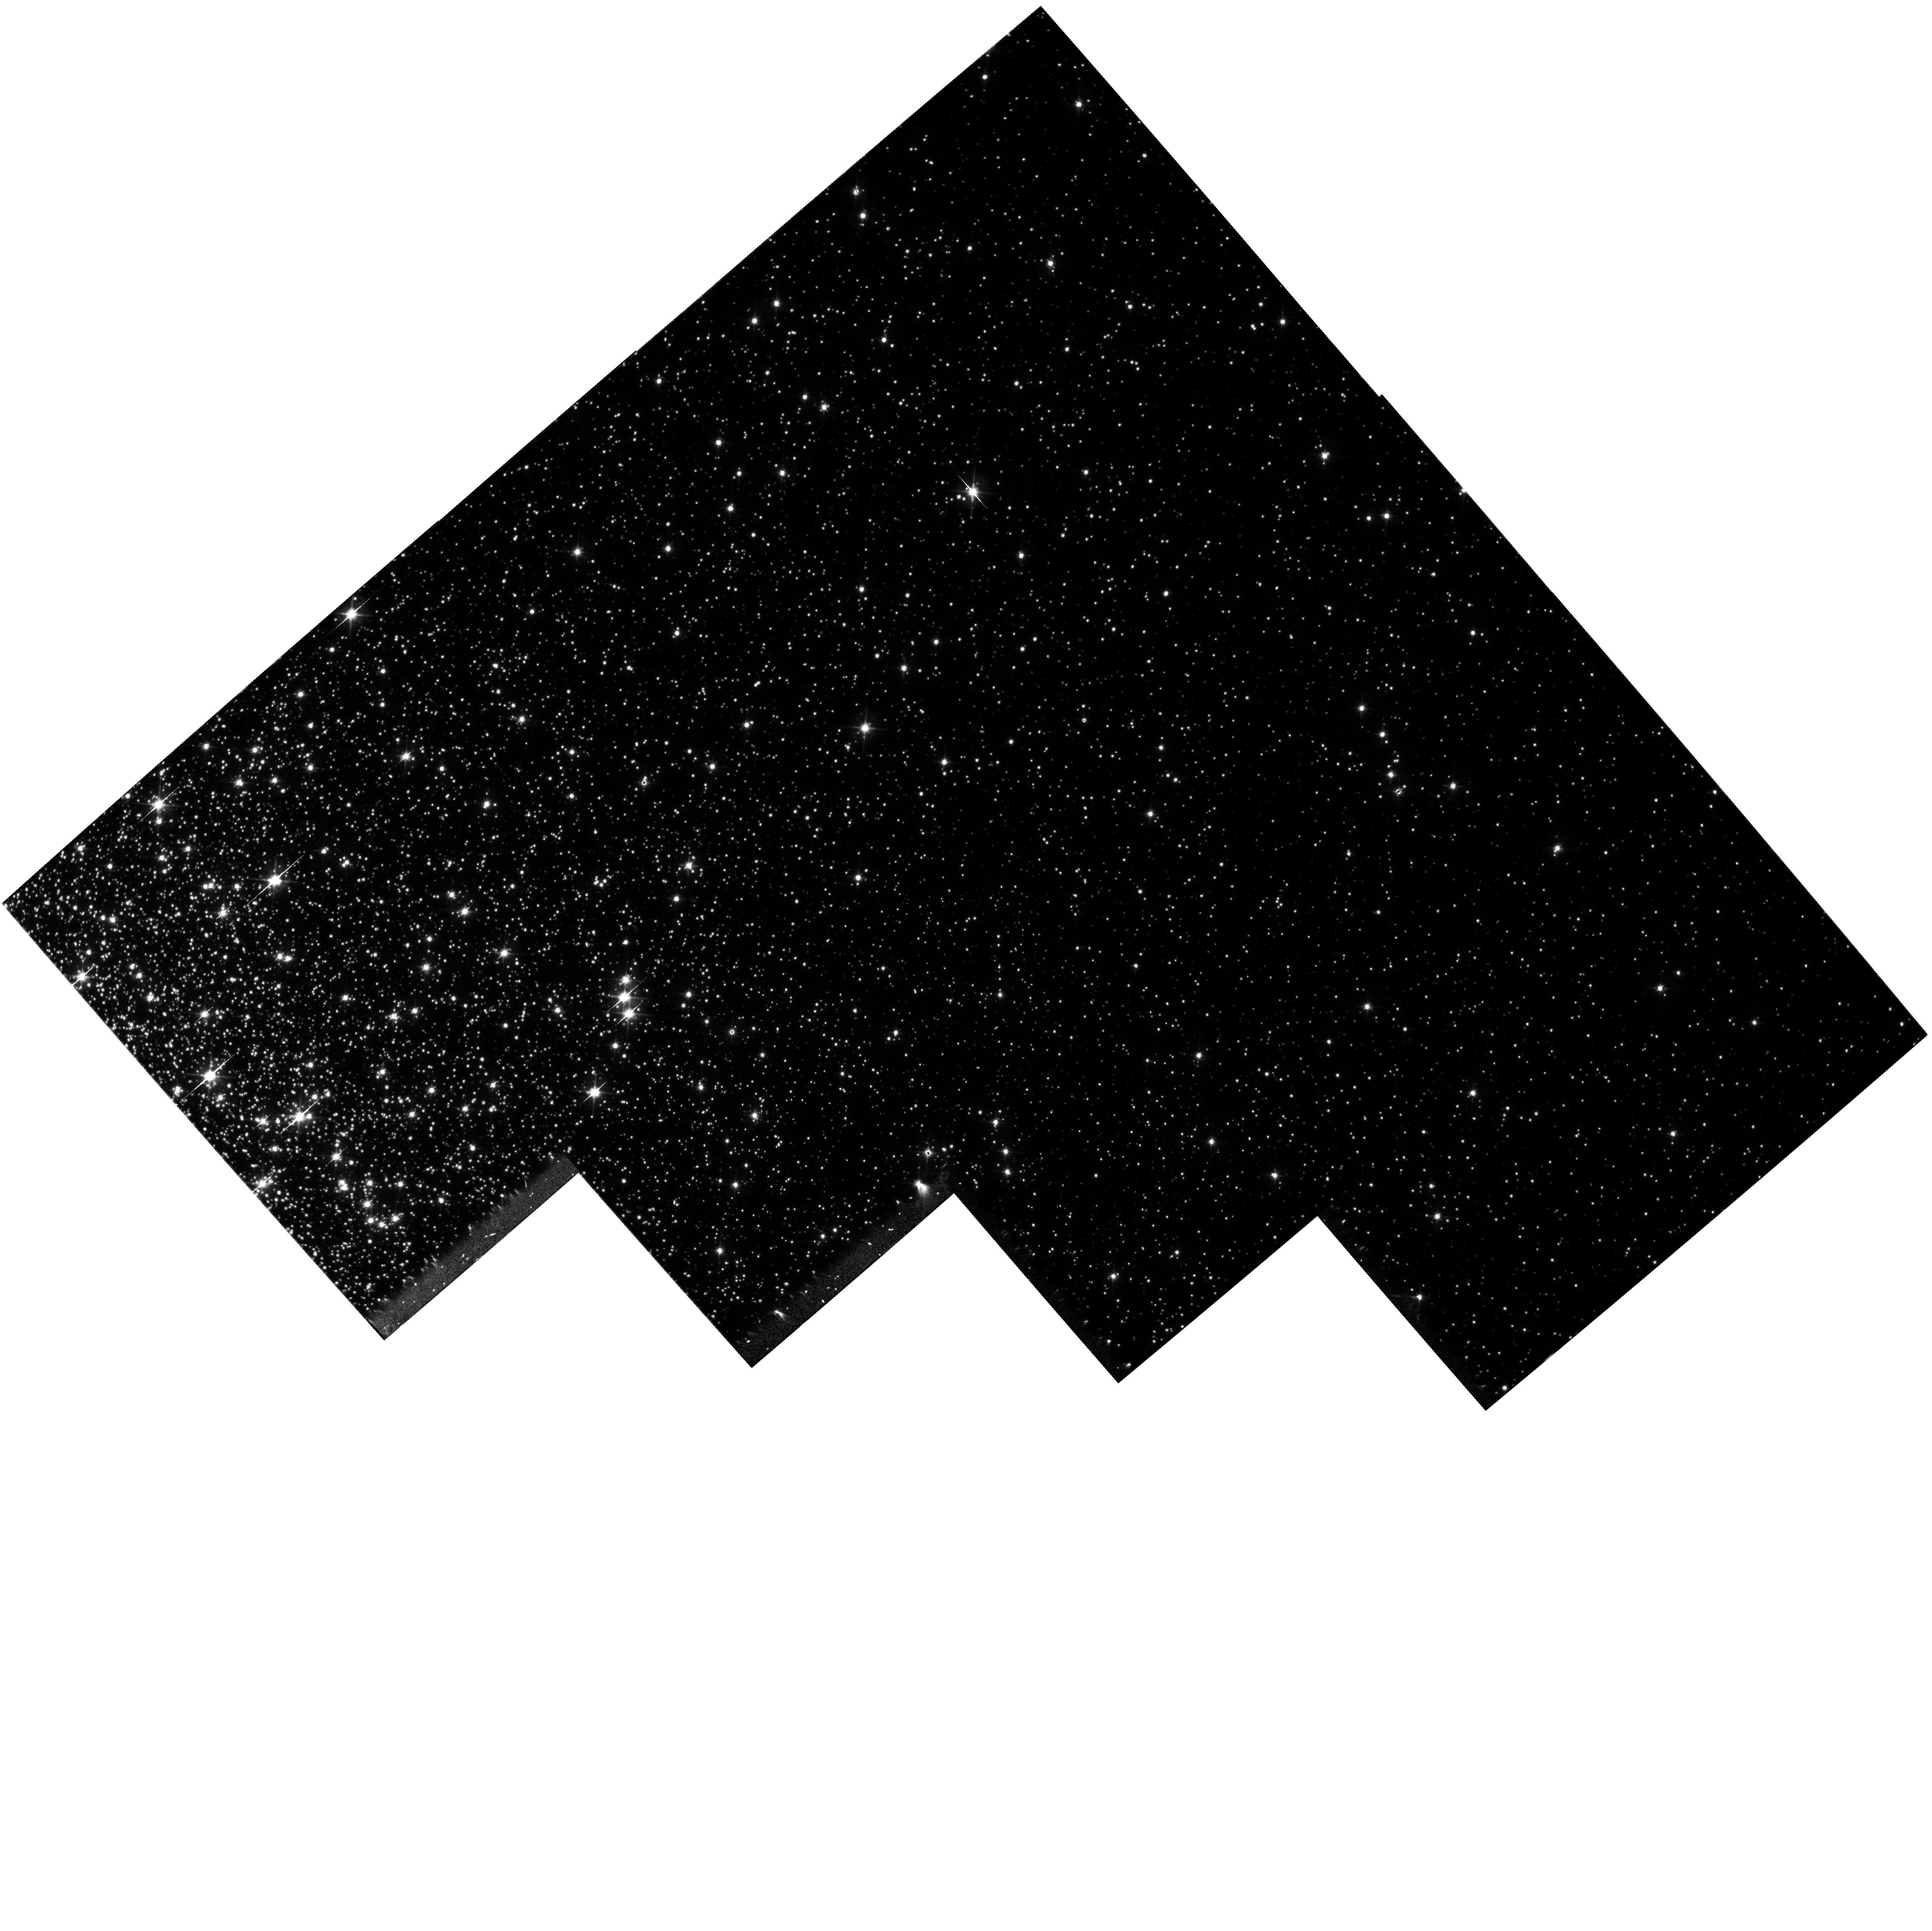
Target: NGC104-R1
Instrument: WFPC2/PC
Filter: F555W
Exposure: 39 min
Observation ID: hst_7469_07_wfpc2_pc_f555w_u5b807

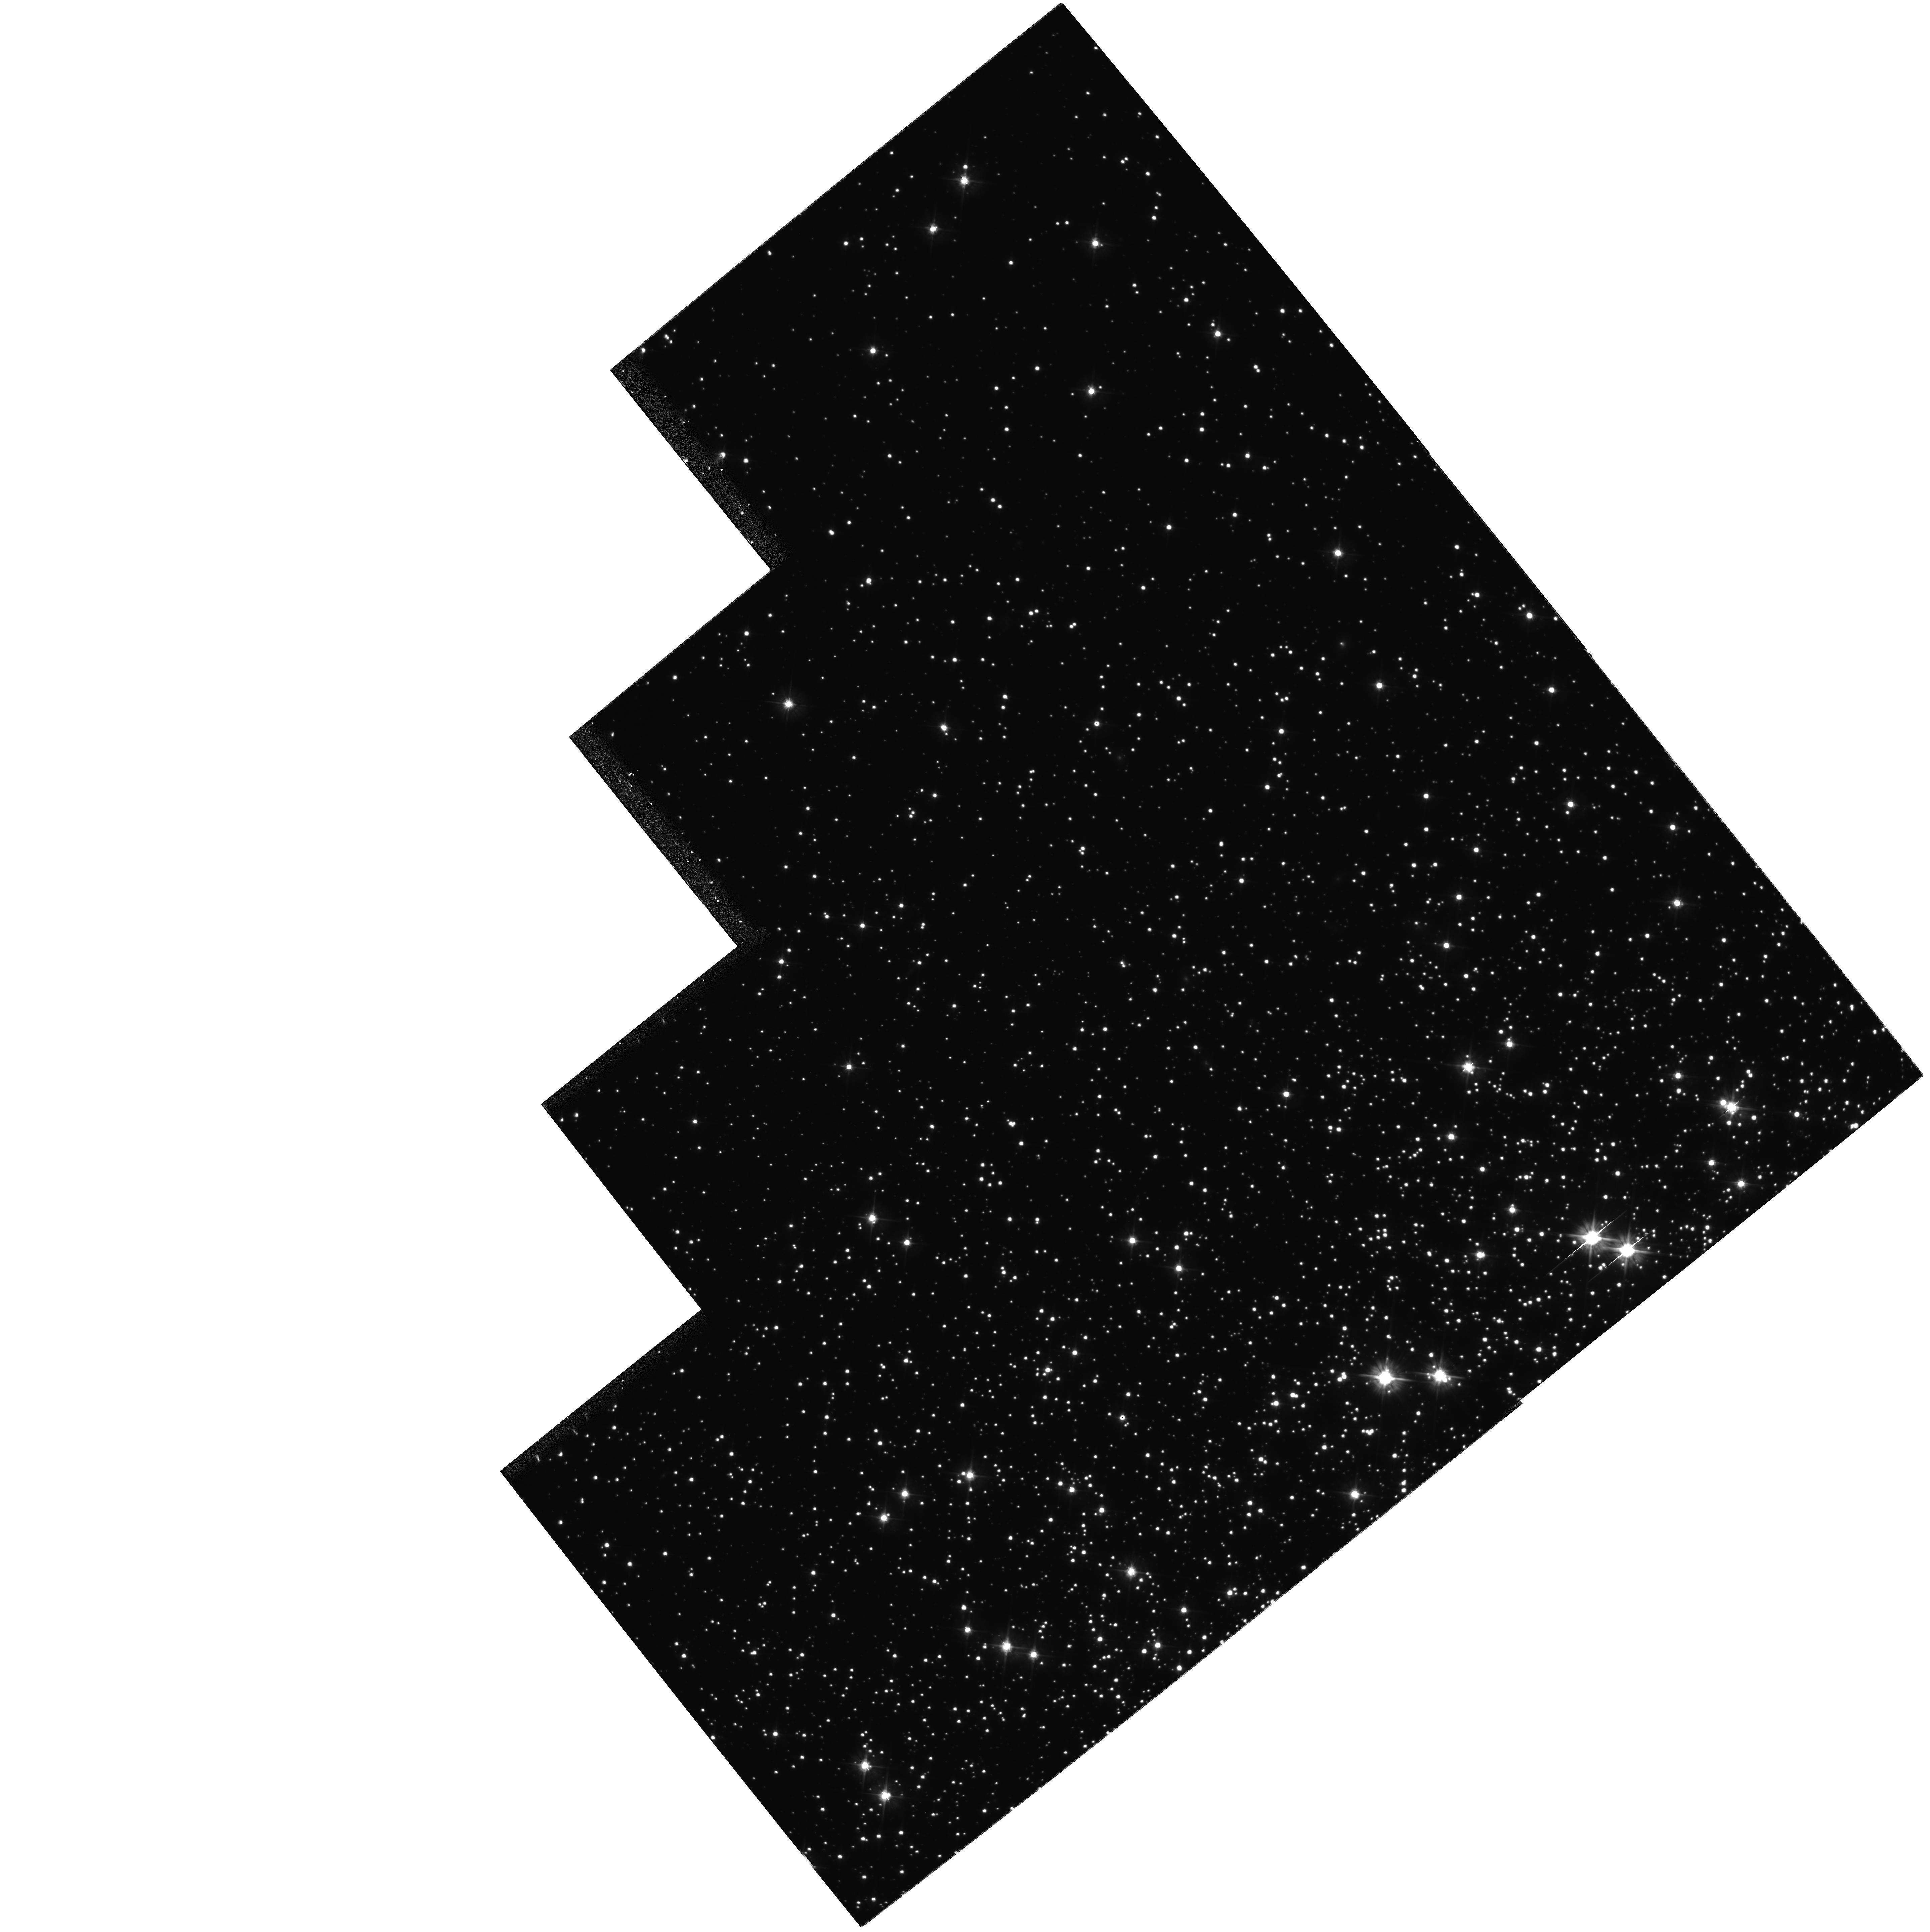
Target: NGC6752-R1
Instrument: WFPC2/PC
Filter: F555W
Exposure: 39 min
Observation ID: hst_7469_04_wfpc2_pc_f555w_u5b804

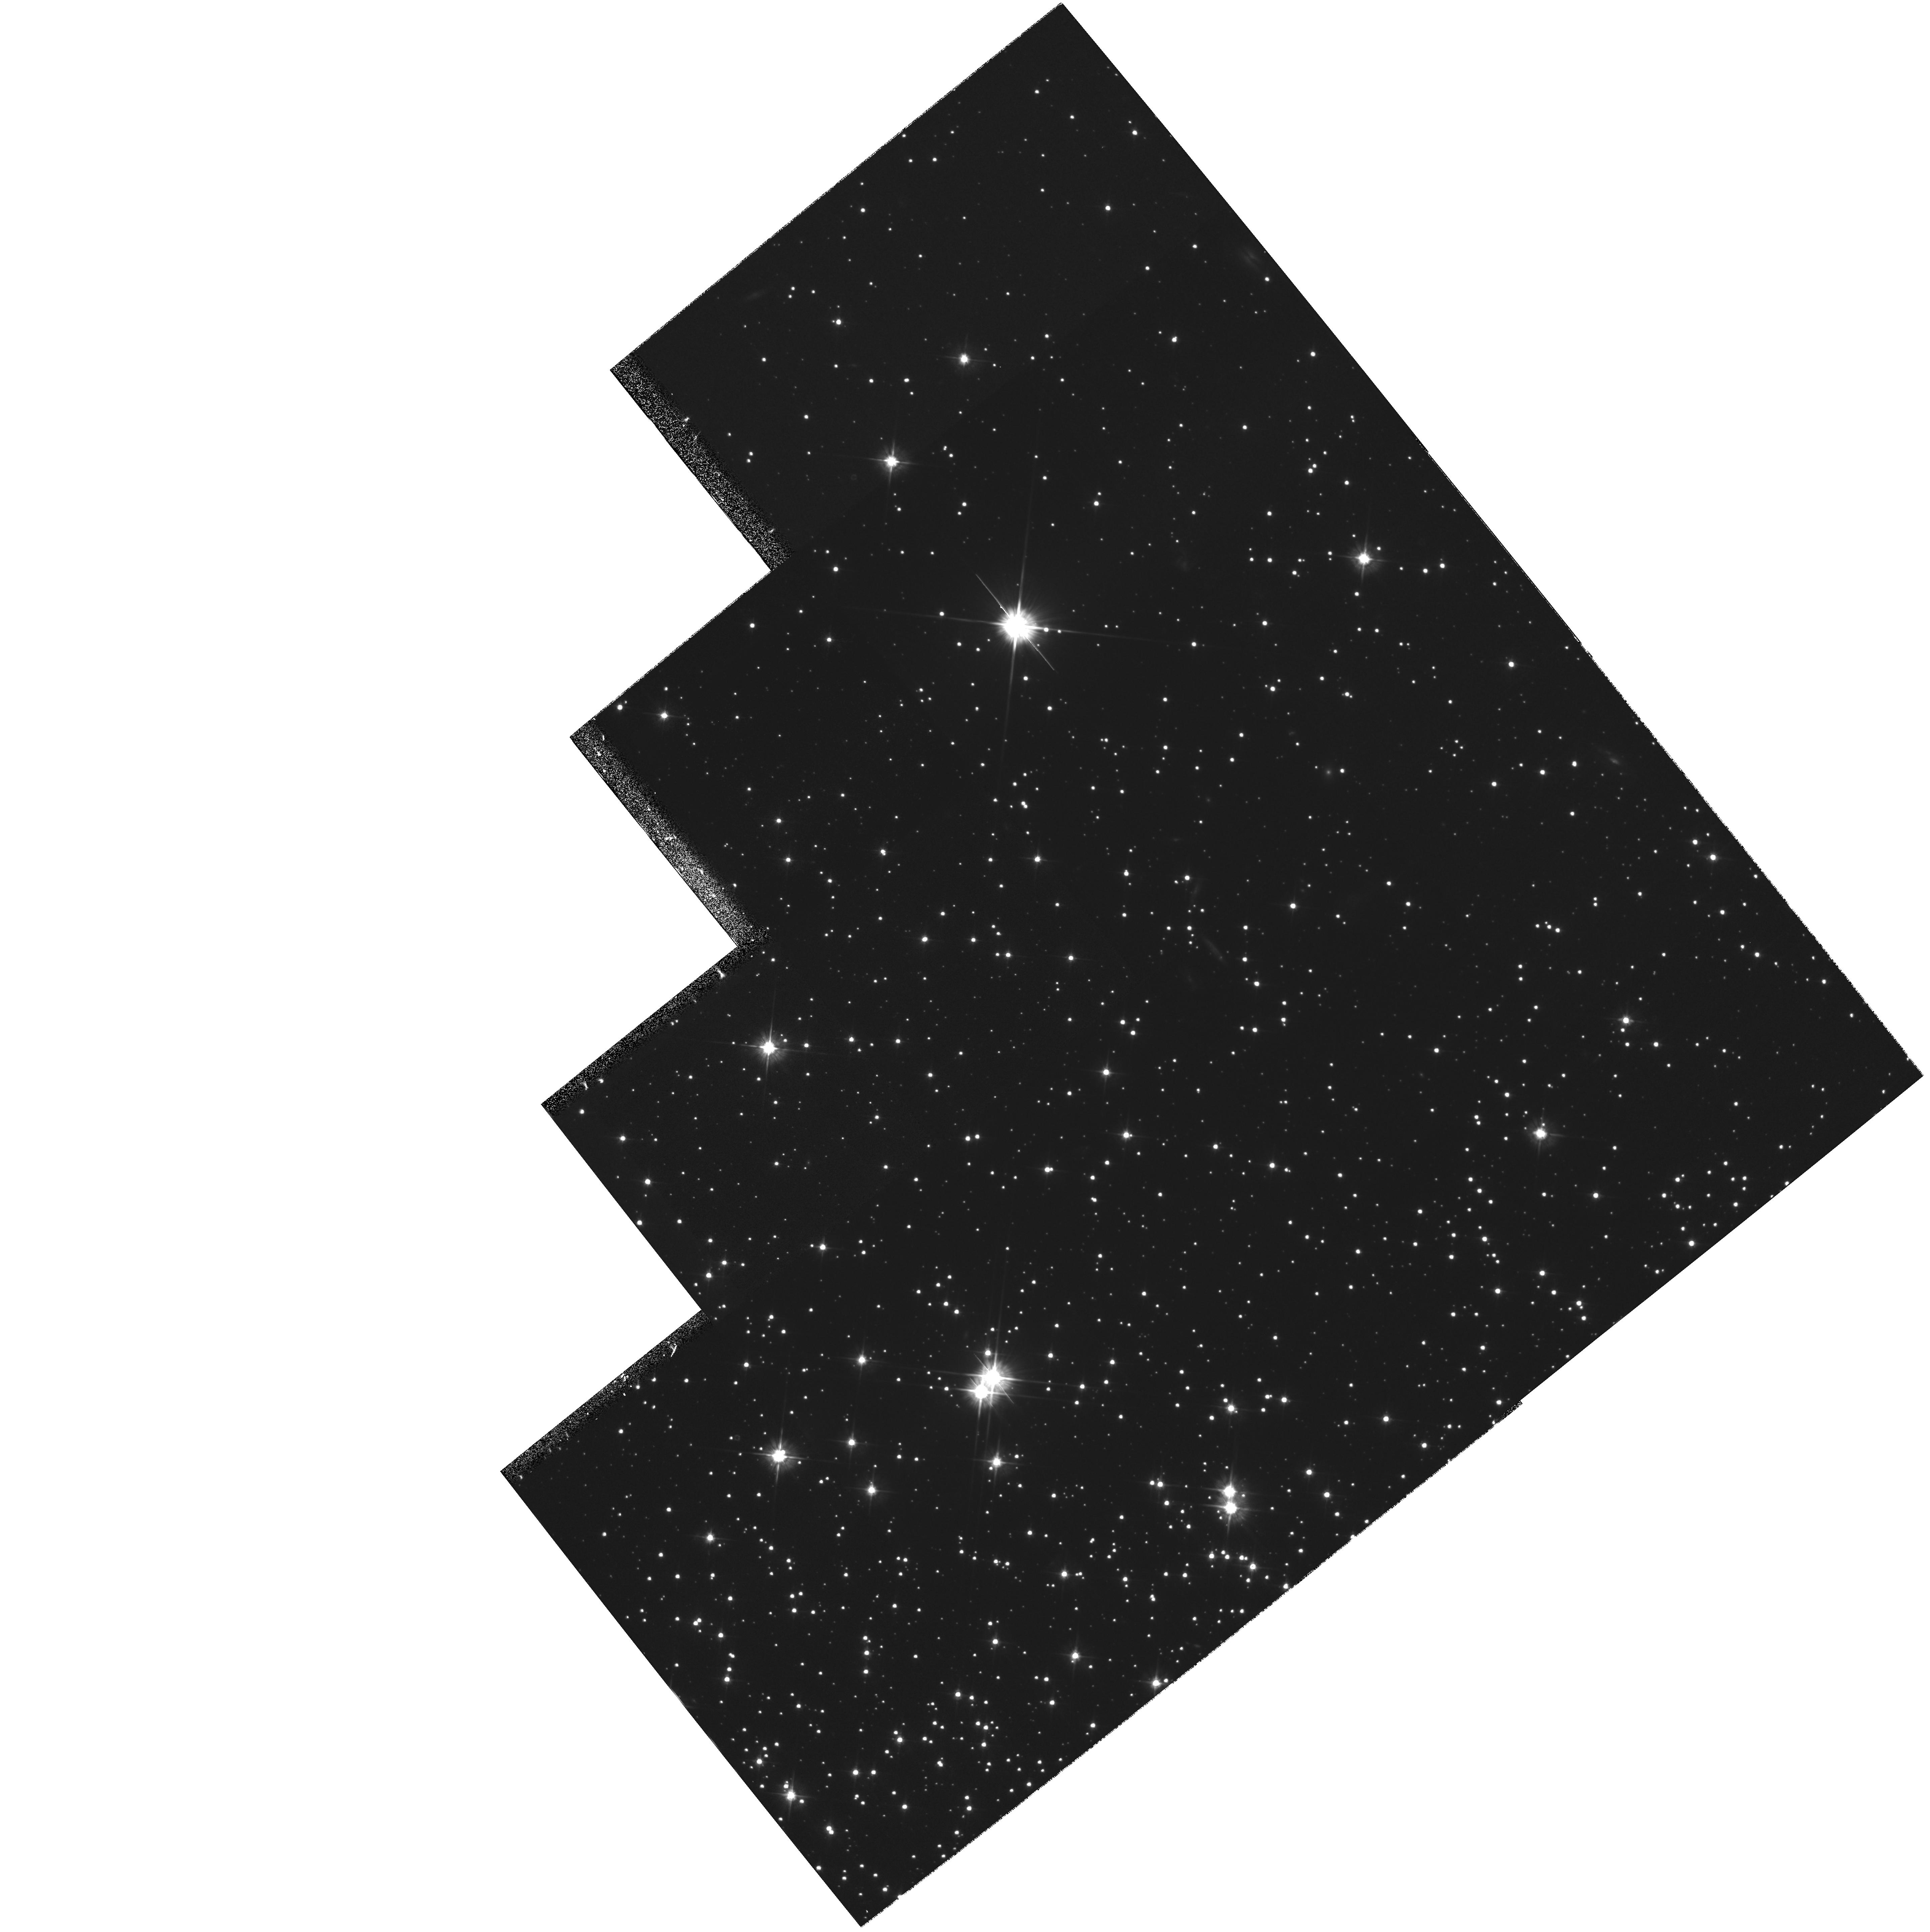
Target: NGC6752-R2
Instrument: WFPC2/PC
Filter: F555W
Exposure: 39 min
Observation ID: hst_7469_05_wfpc2_pc_f555w_u5b805

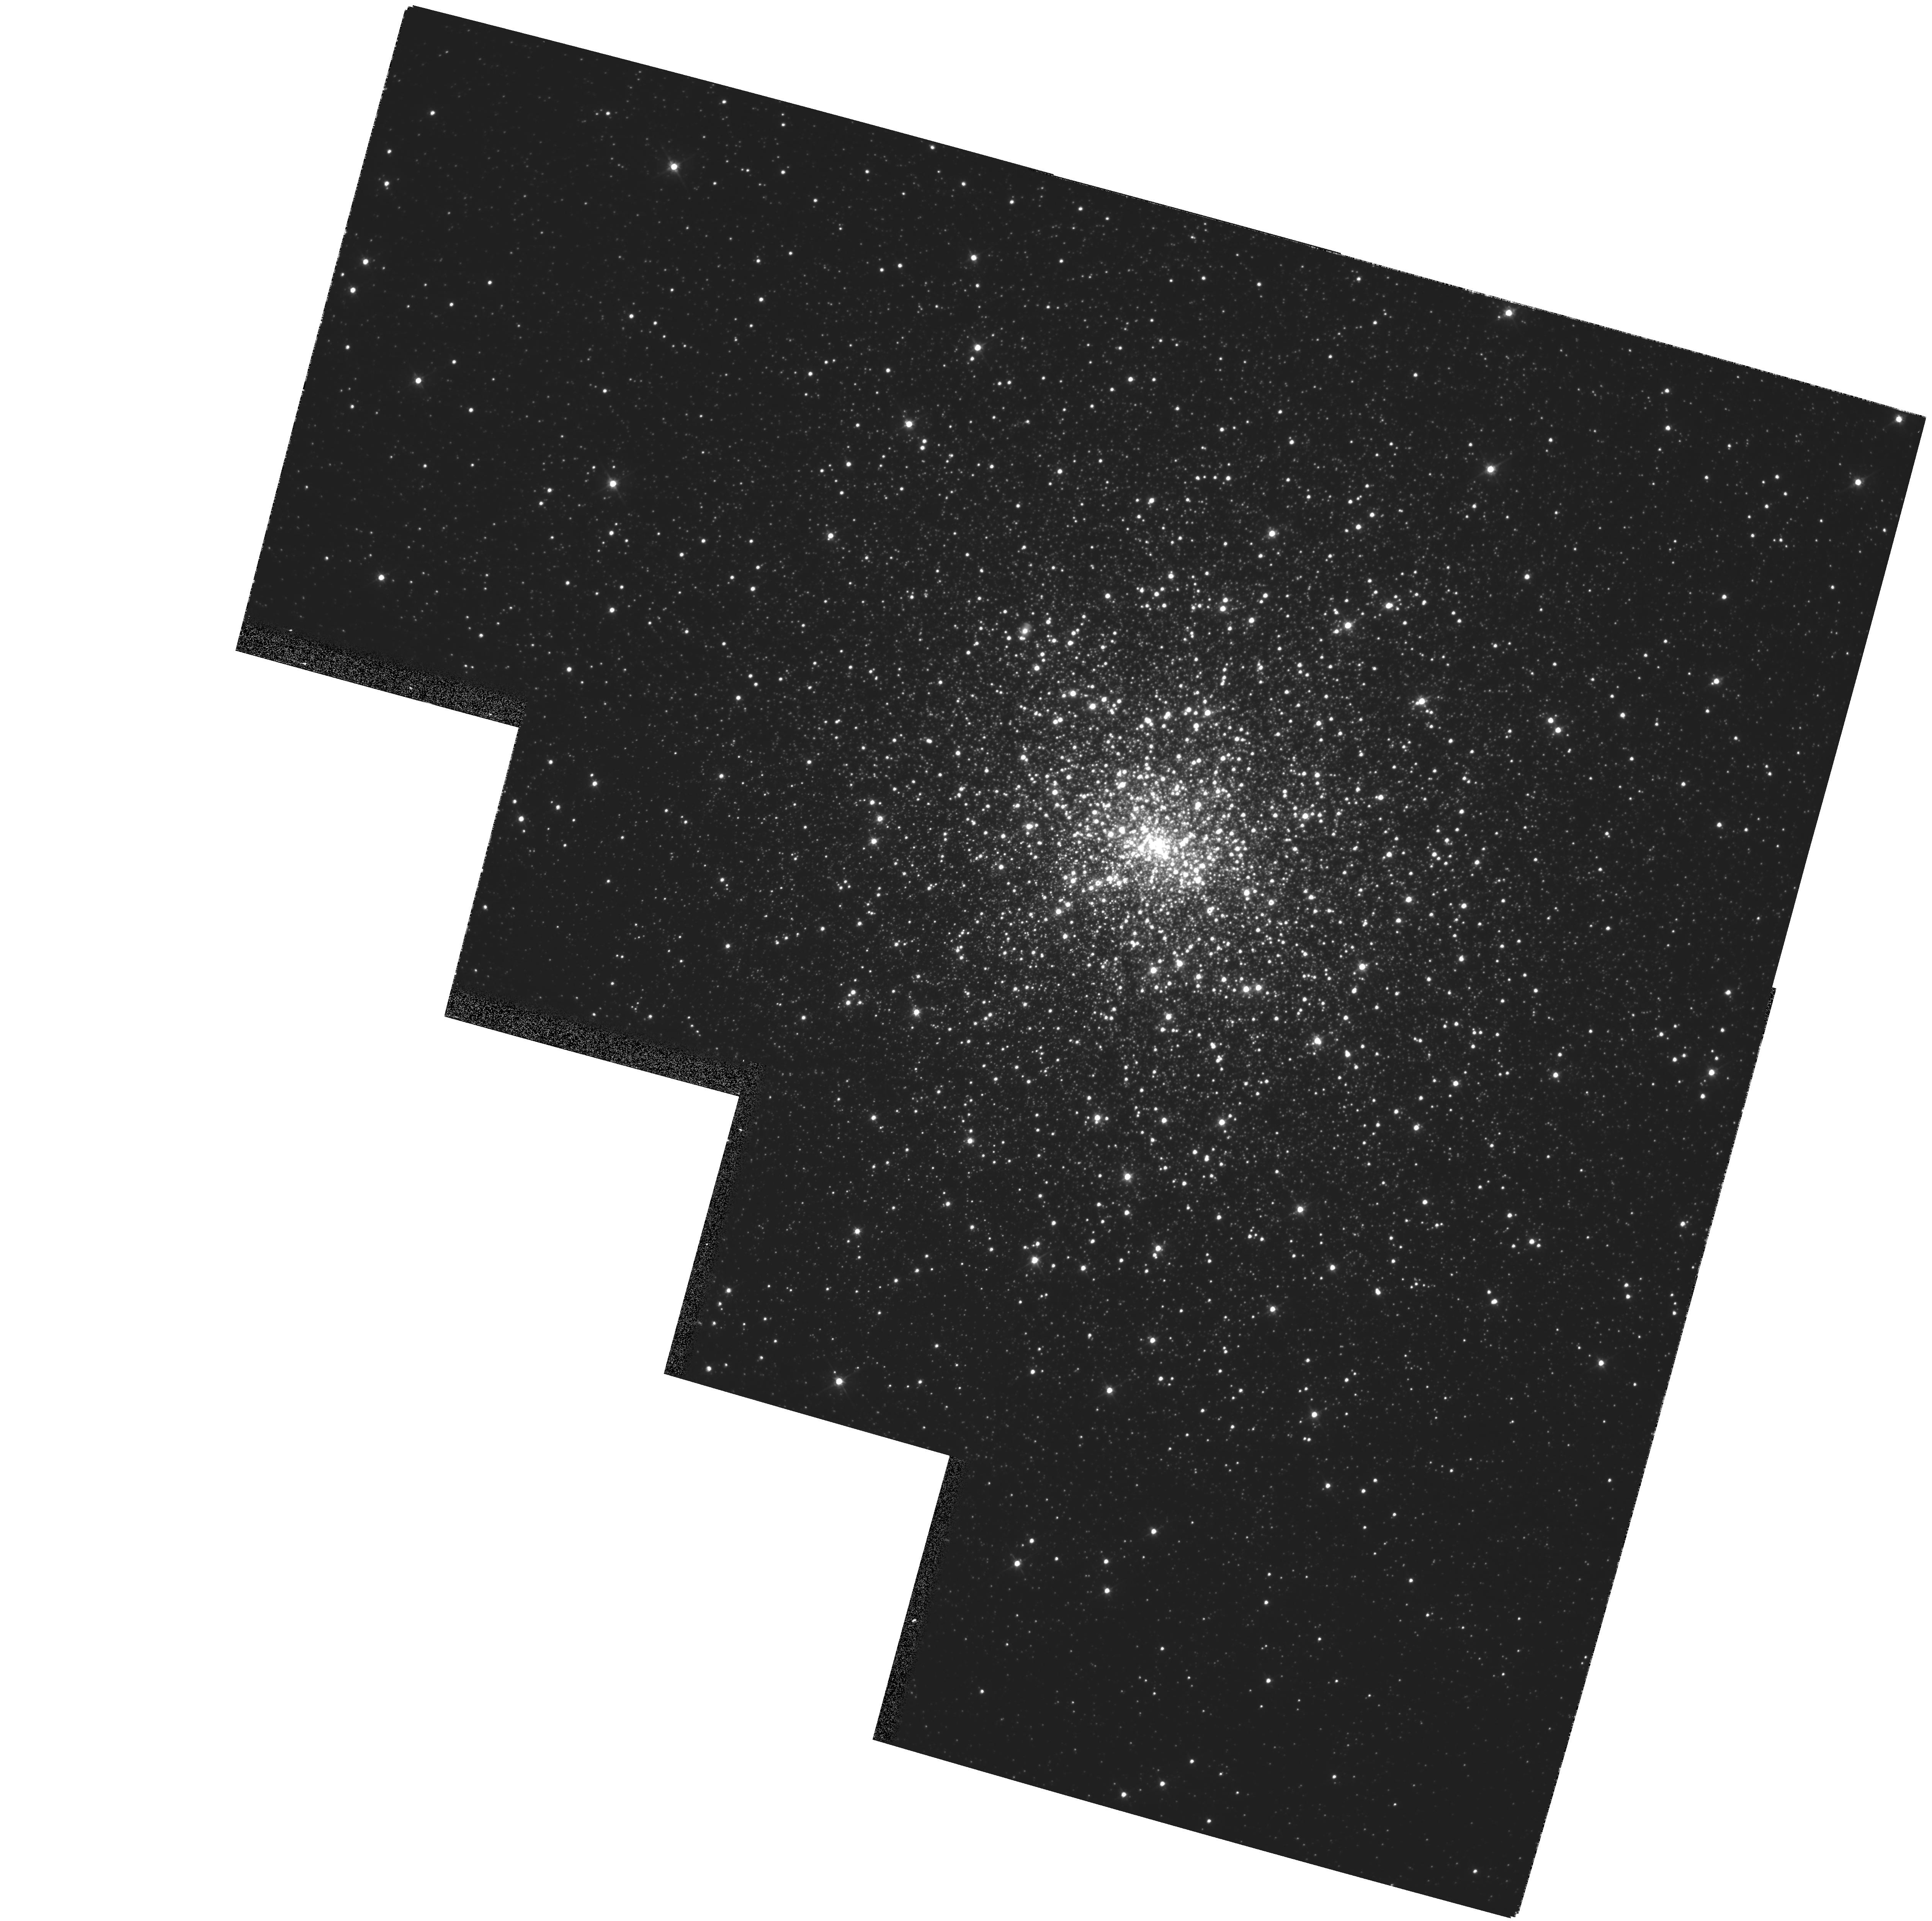
Target: NGC7078
Instrument: WFPC2/PC
Filter: F555W
Exposure: 5 min
Observation ID: hst_7469_01_wfpc2_pc_f555w_u5b801

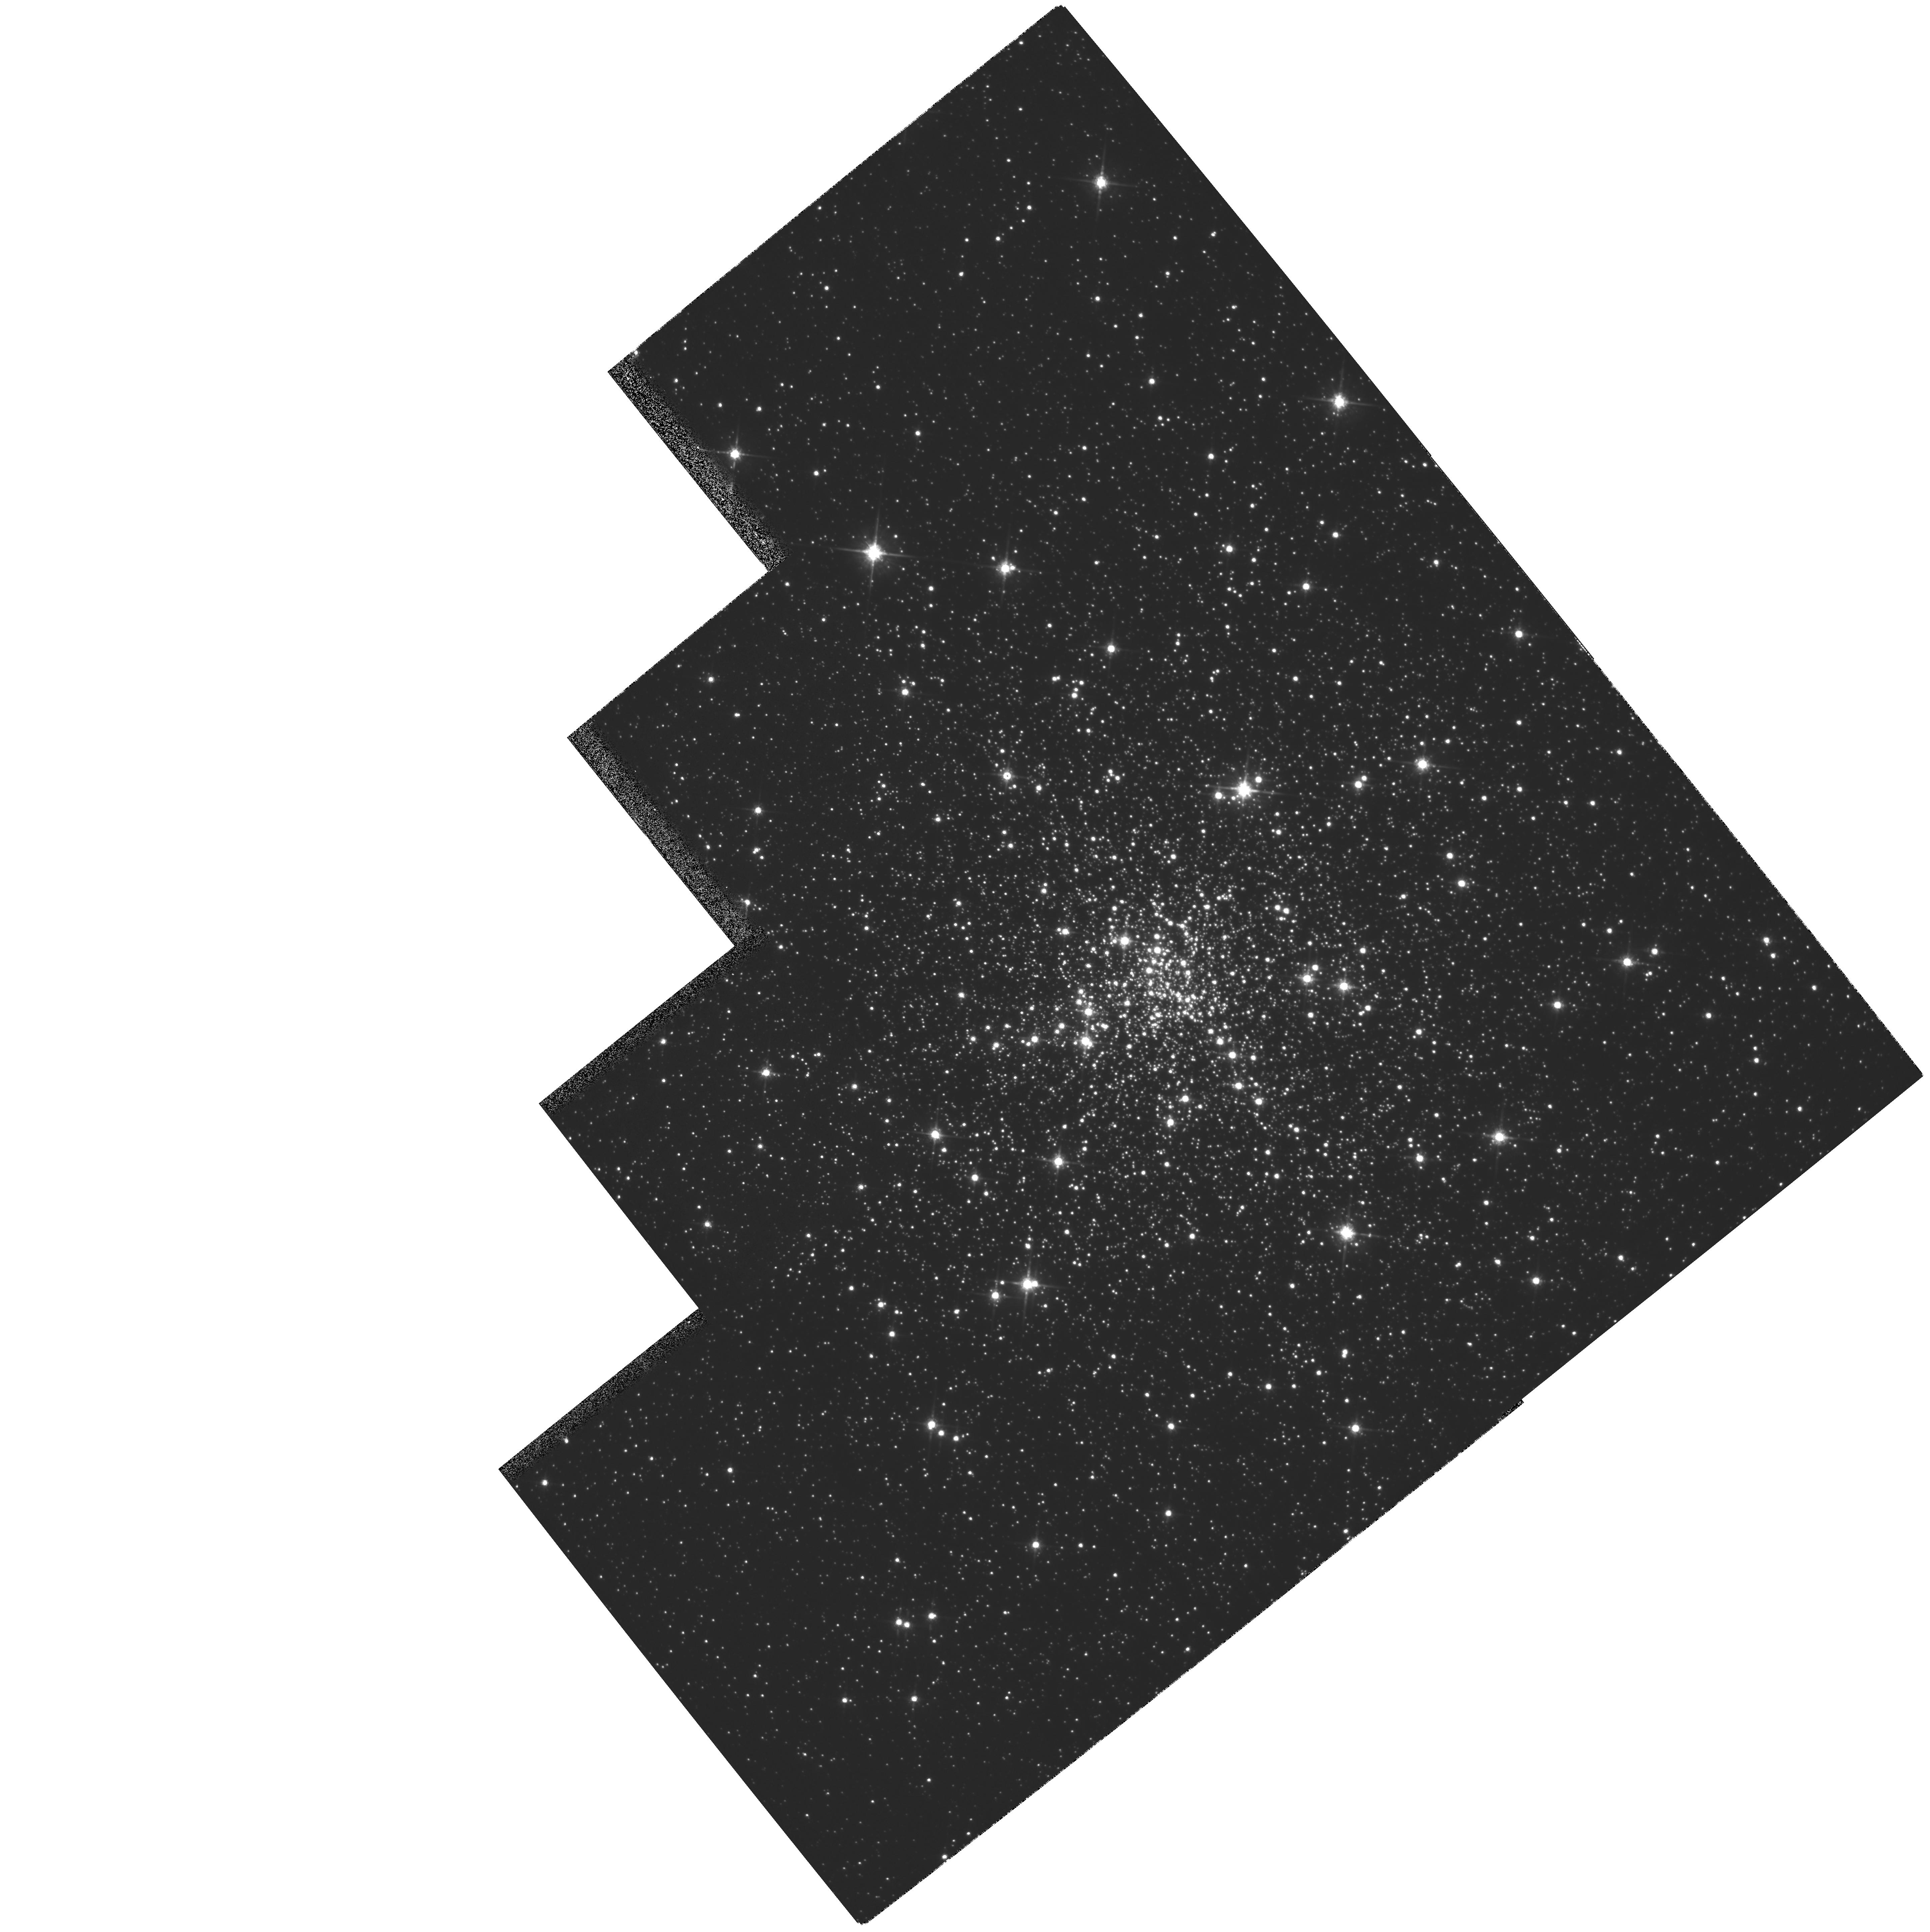
Target: NGC6752
Instrument: WFPC2/PC
Filter: F785LP
Exposure: 5 min
Observation ID: hst_7469_03_wfpc2_pc_f785lp_u5b803

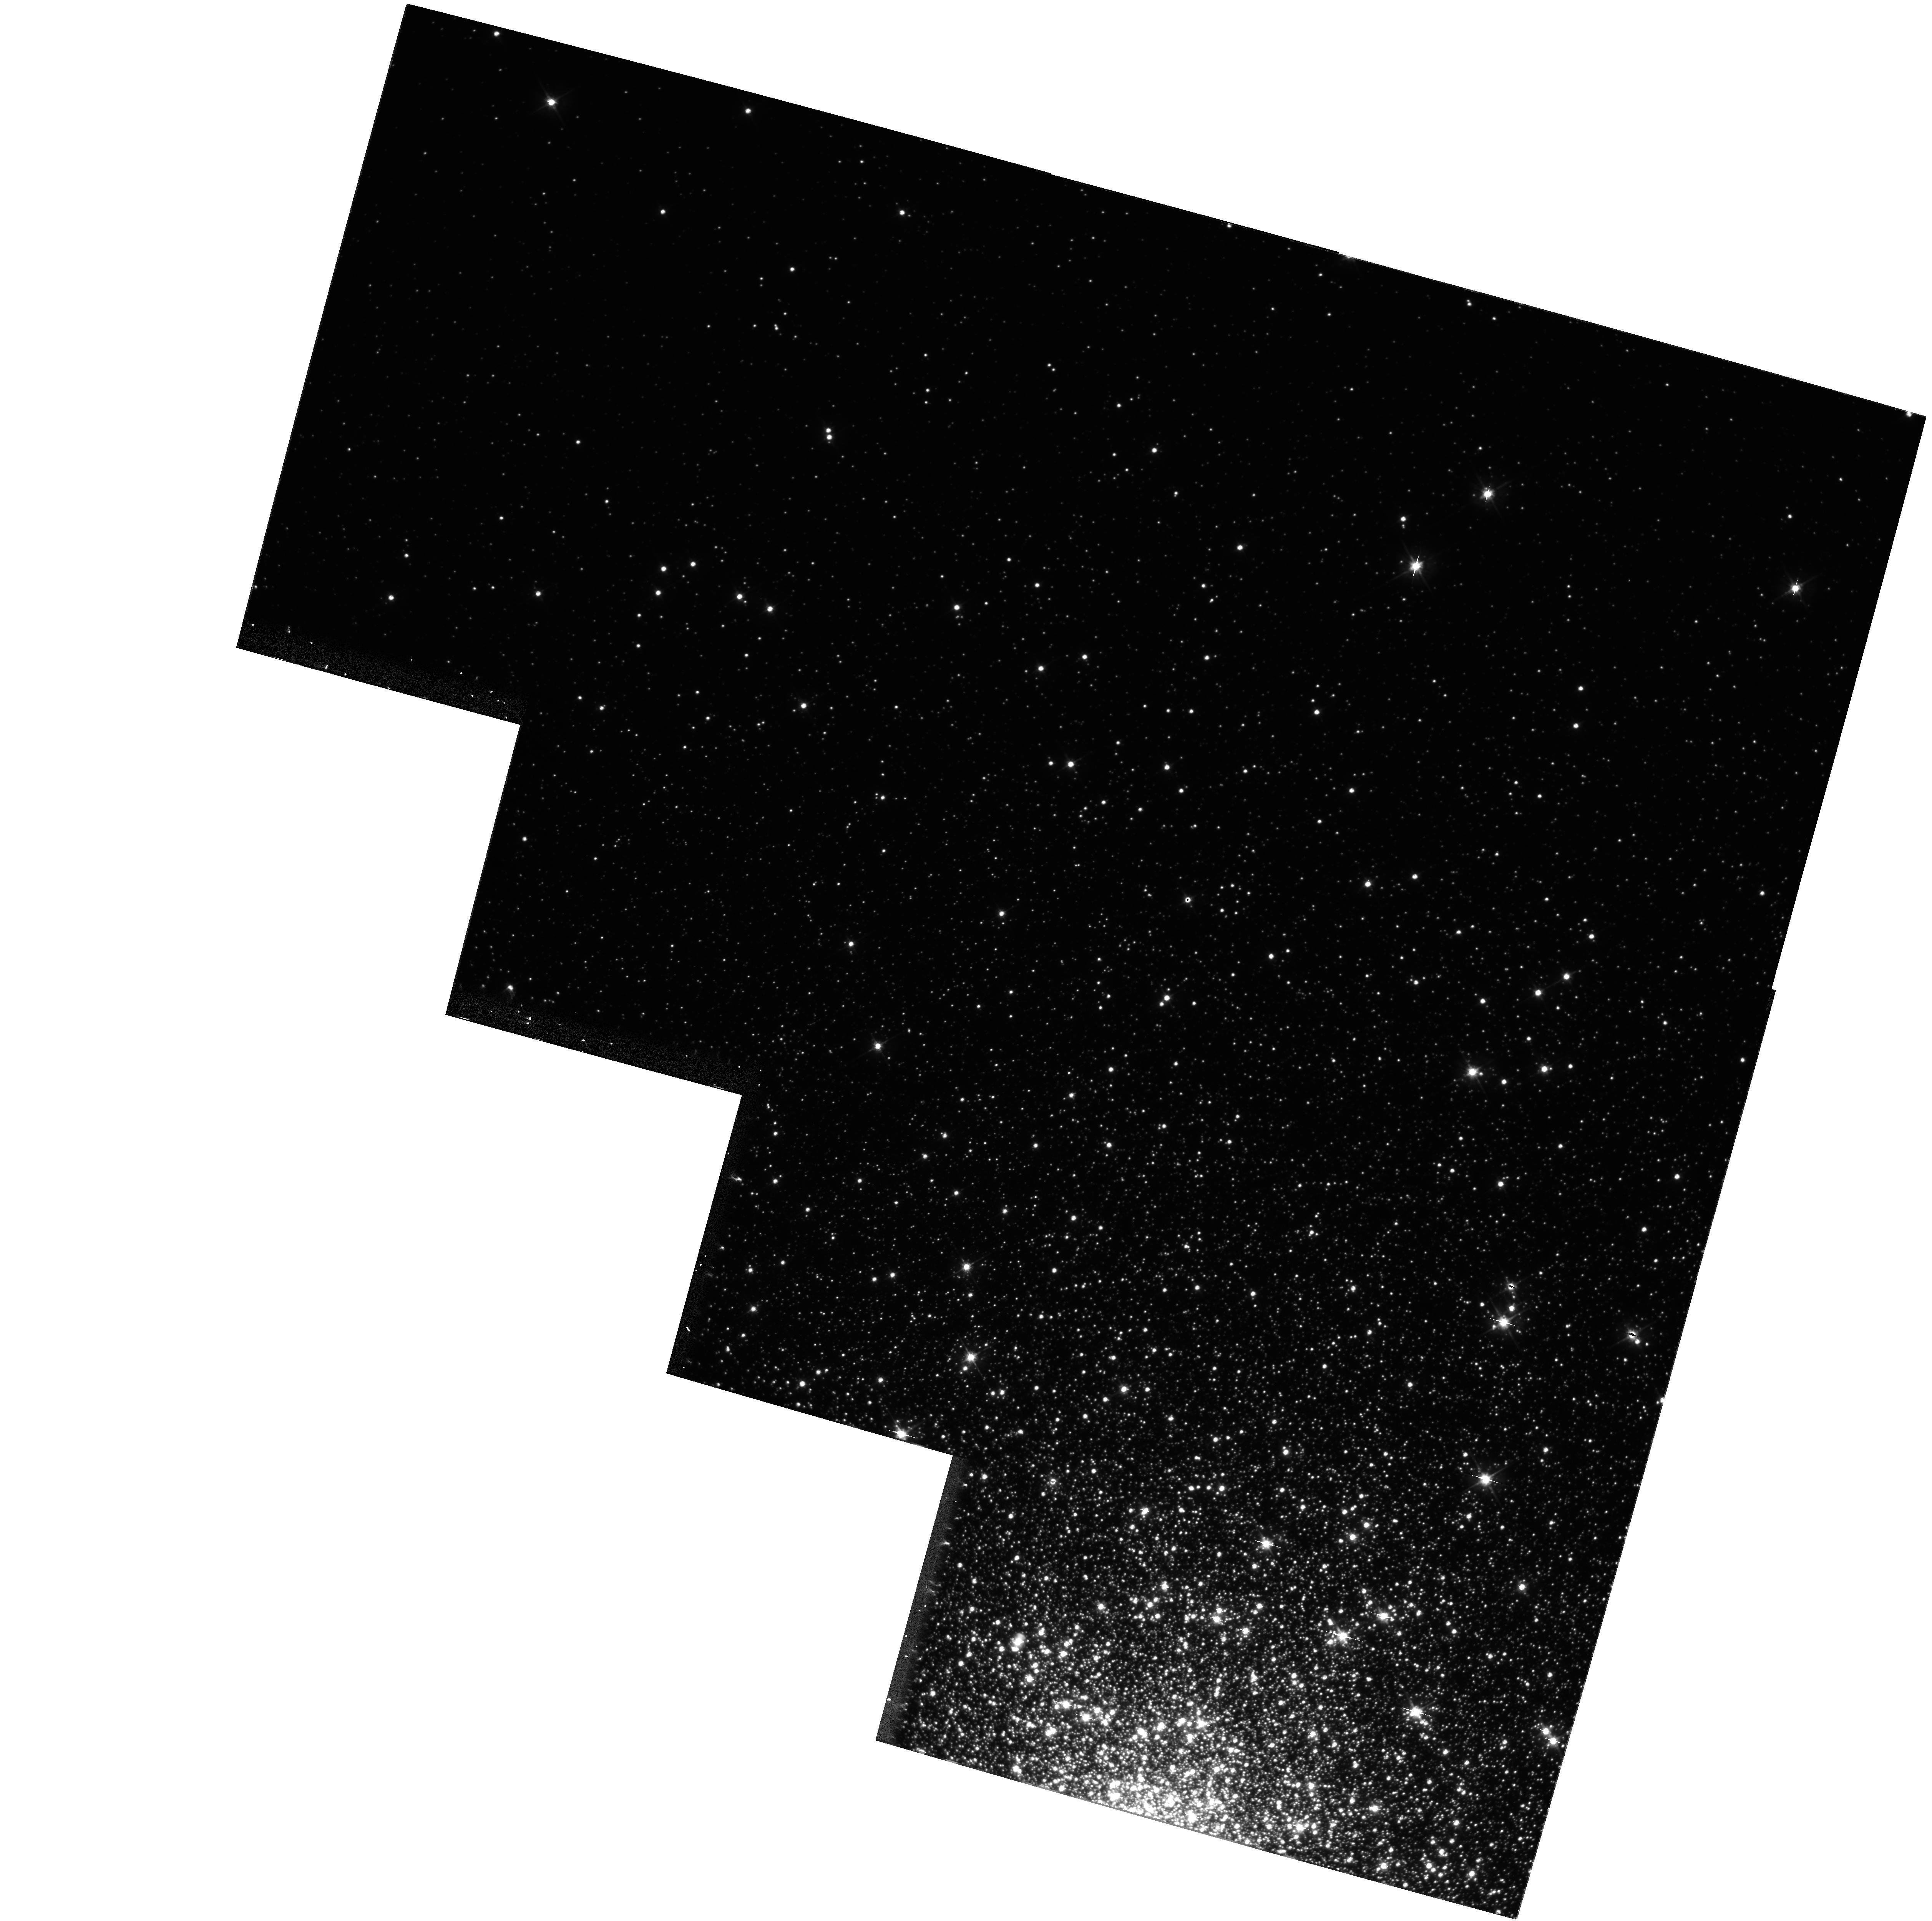
Target: NGC7078-R1
Instrument: WFPC2/PC
Filter: F555W
Exposure: 39 min
Observation ID: hst_7469_02_wfpc2_pc_f555w_u5b802

Internal Velocity Distribution in Globular Clusters (PI: van Altena, William F.)

We propose to determine the internal velocity distribution of the globular clusters NGC 104 (47 Tuc), NGC 6752, and NGC 7078 (M15) in their cores and as a function of distance from the cluster center, and thus also infer their mass distribution. NGC 6752 and 47 Tuc are two of the most nearby globular clusters and therefore provide excellent opportunities to derive definitive values (1-2%) comparison of a cluster that fits the classic King profile (47 Tuc) to one in the post-core-collapse stage of evolution (NGC 6752). M15 is more distant, but is very interesting due to the complex nature of its core. Even at its distance, we expect to determine its velocity dispersion to an accuracy of 3% in the core. We will also derive kinematic distances for the above clusters by comparison to existing radial velocity data. These distances would be good to 1-3% if the radial velocity data were of the expected accuracy of the proper motions. Instead, we will be limited by the radial velocities to 5-10% accuracy, which should still have considerable impact on the derived luminosities of the RR Lyrae stars and their role in the cosmological distance scale. The HST Astrometry Science Team obtained GTO first-epoch exposures of the above clusters and two others (M13 and M22). In this proposal the HST AST and its collaborators propose to take the second-epoch exposures under GO time for the first three clusters.